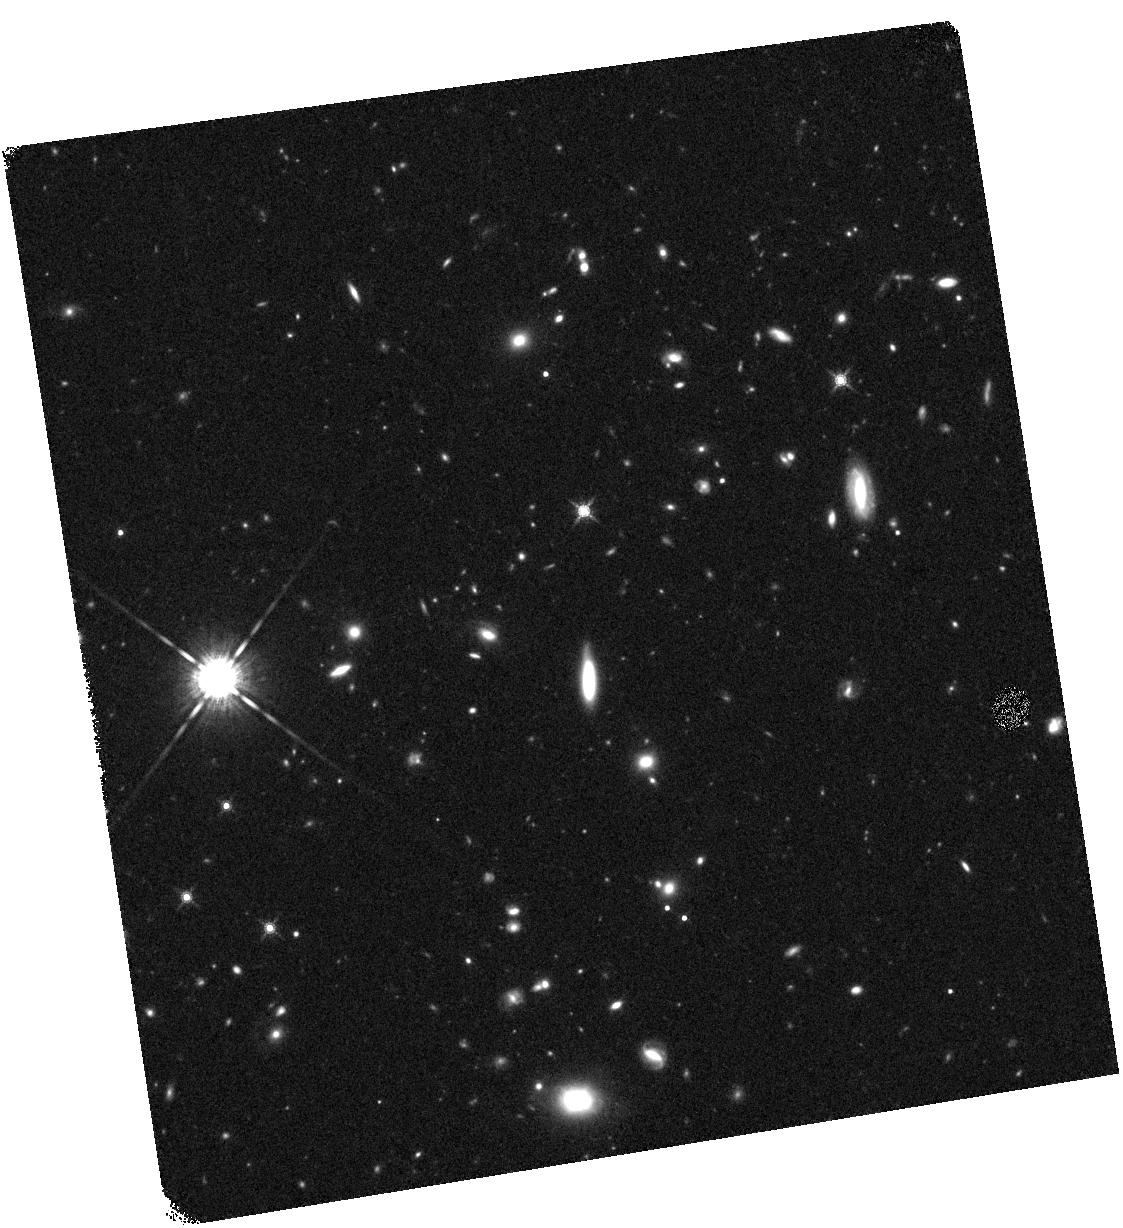
Target: GRB061007. Instrument: WFC3/IR. Filter: F160W. Exposure: 20 min. Observation ID: hst_12307_65_wfc3_ir_f160w_ibjv65

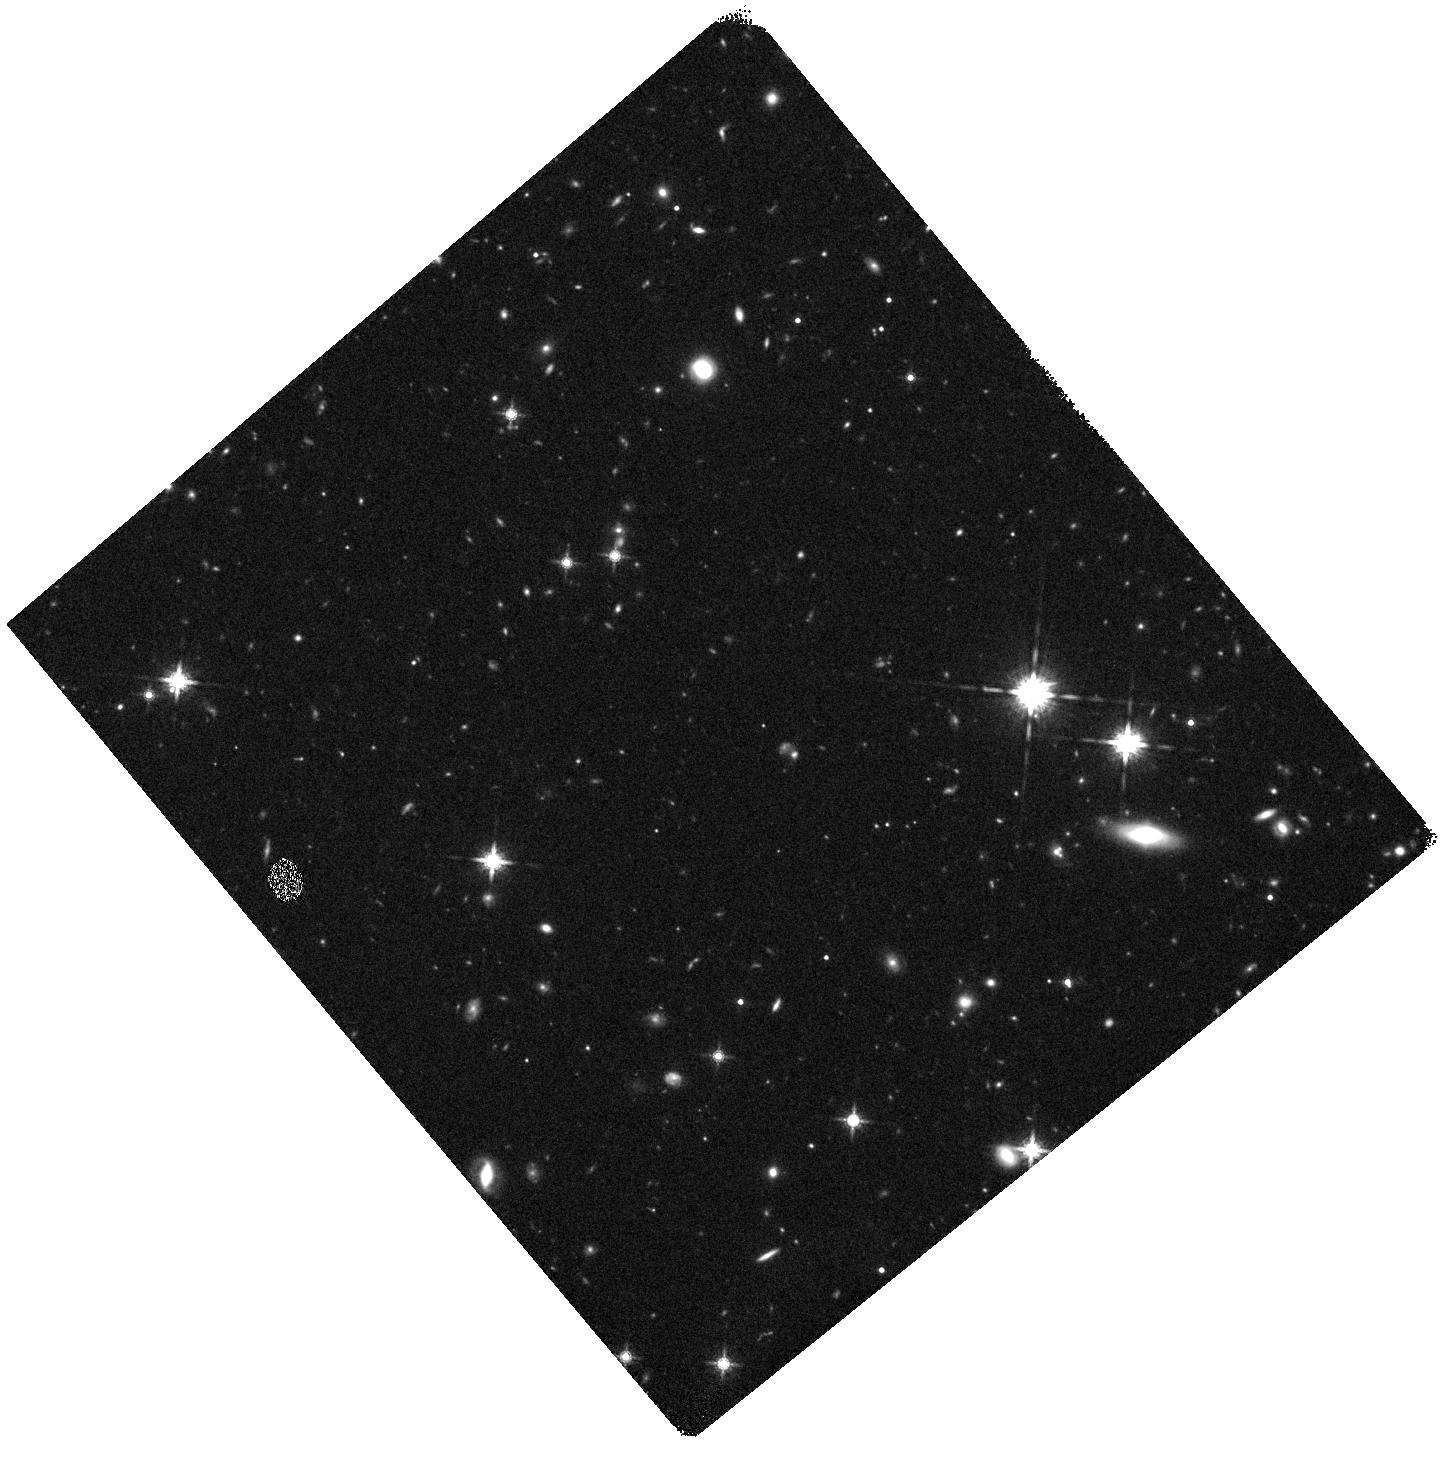
Target: GRB080319C. Instrument: WFC3/IR. Filter: F160W. Exposure: 20 min. Observation ID: hst_12307_41_wfc3_ir_f160w_ibjv41

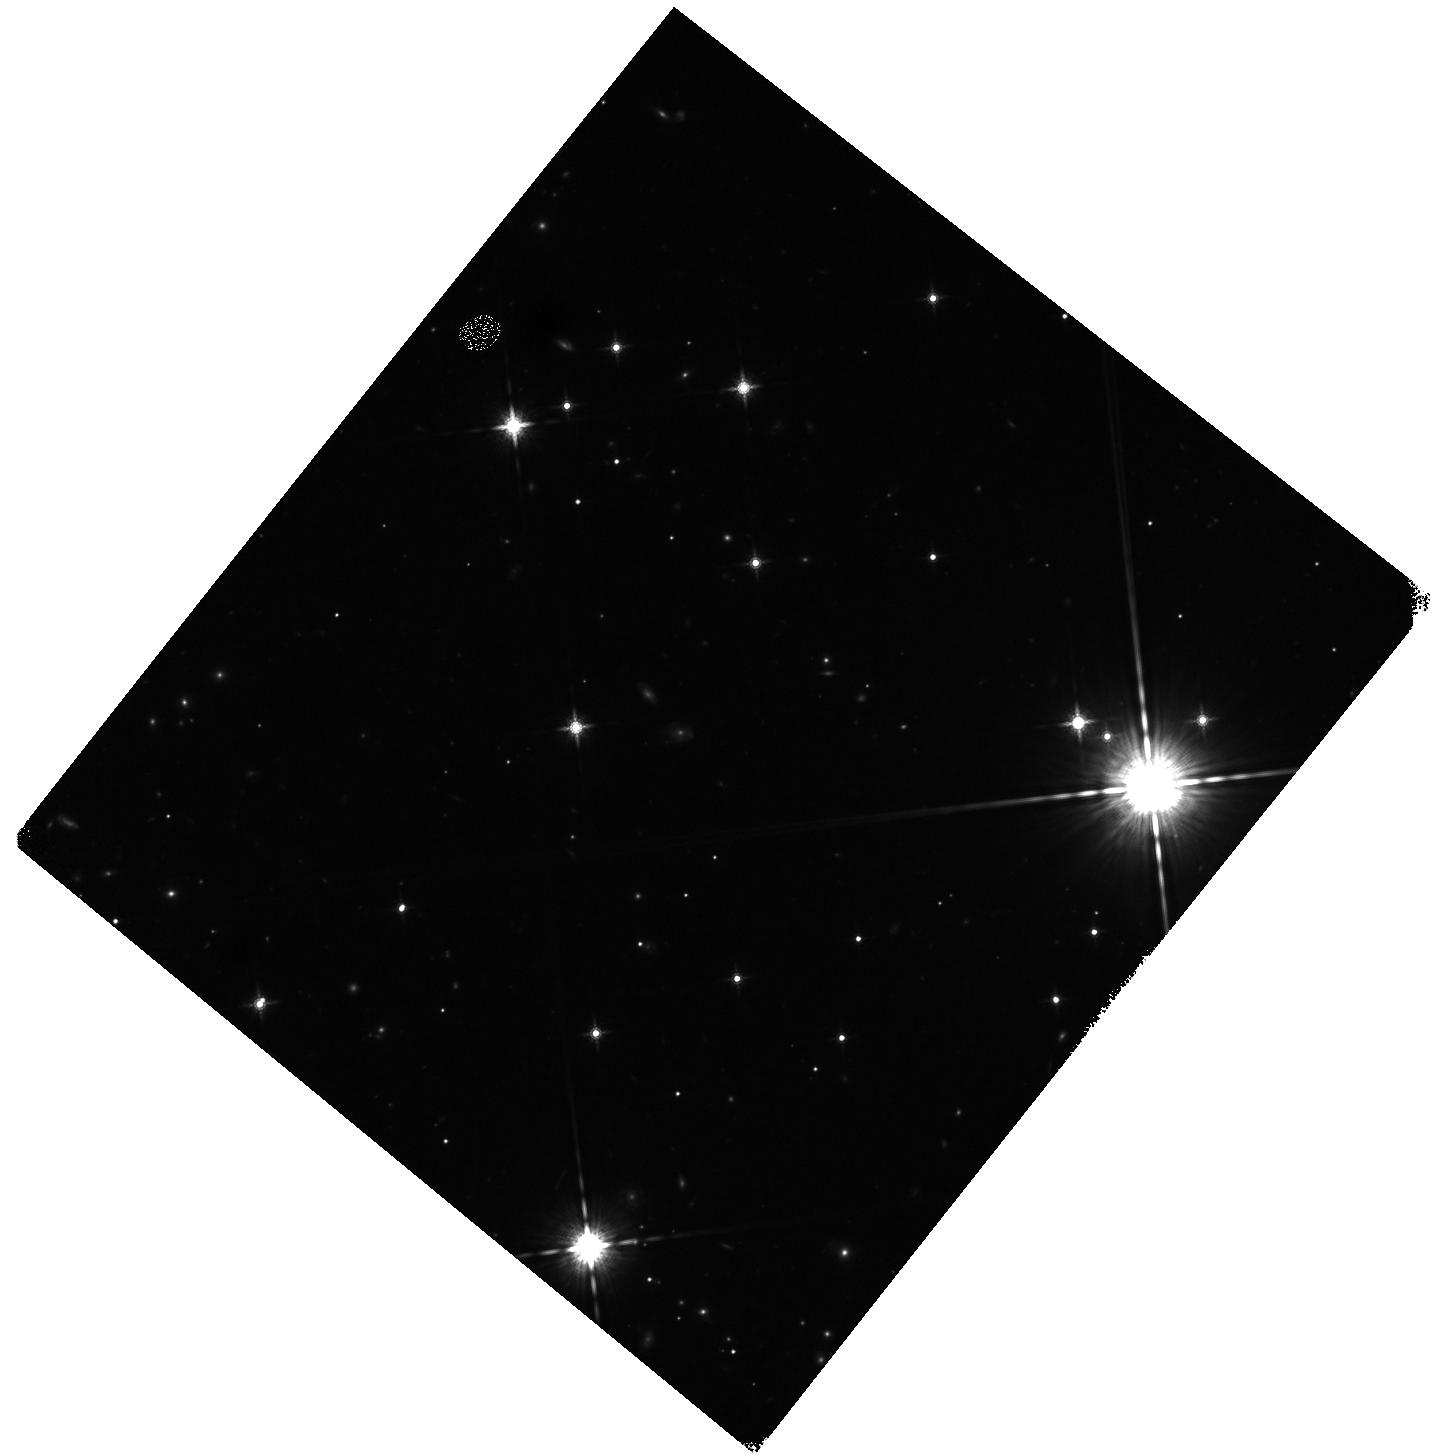
Target: GRB071122. Instrument: WFC3/IR. Filter: F160W. Exposure: 20 min. Observation ID: hst_12307_45_wfc3_ir_f160w_ibjv45

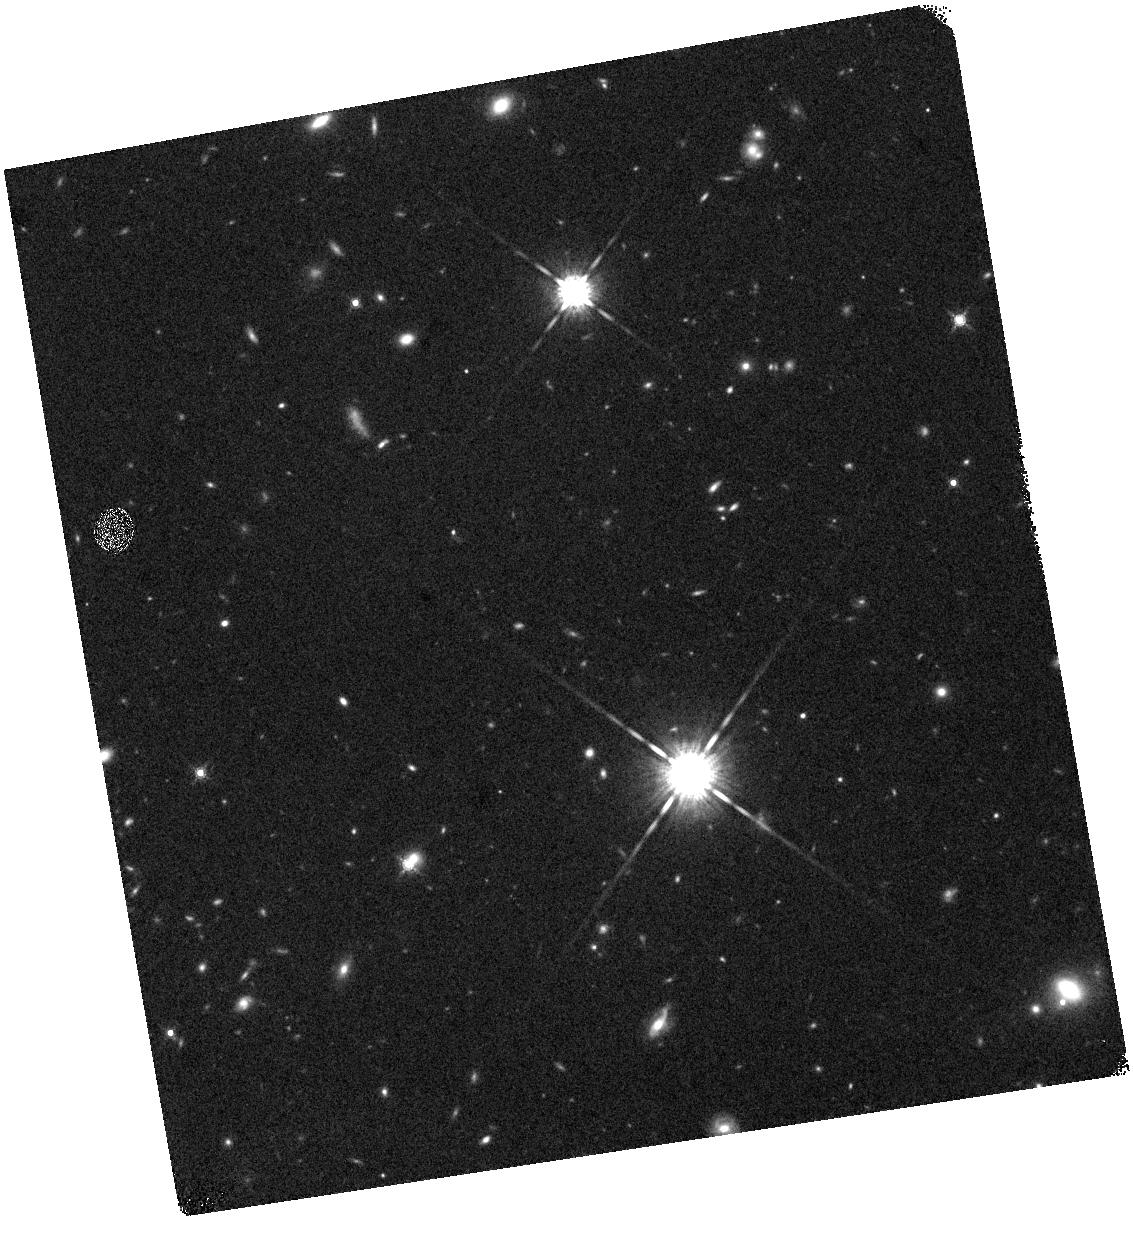
Target: GRB080710. Instrument: WFC3/IR. Filter: F160W. Exposure: 15 min. Observation ID: hst_12307_31_wfc3_ir_f160w_ibjv31

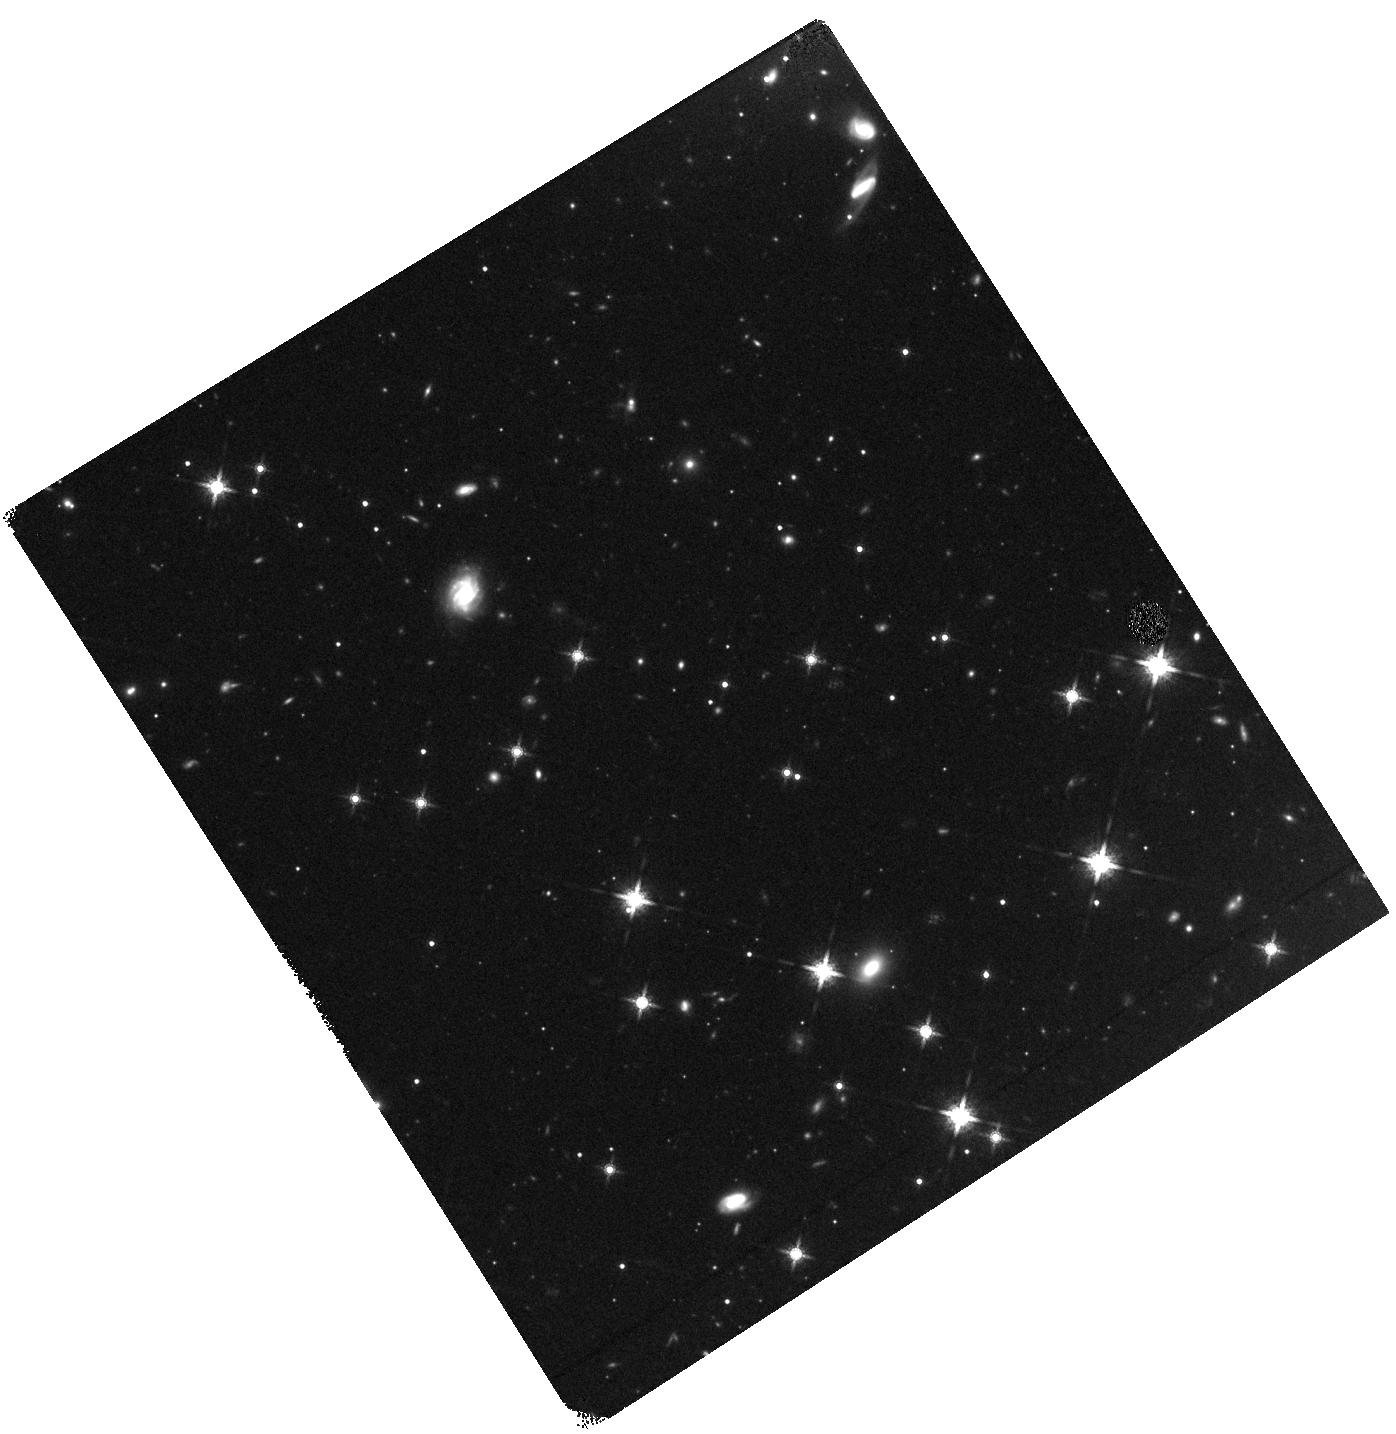
Target: GRB060729. Instrument: WFC3/IR. Filter: F160W. Exposure: 15 min. Observation ID: hst_12307_68_wfc3_ir_f160w_ibjv68

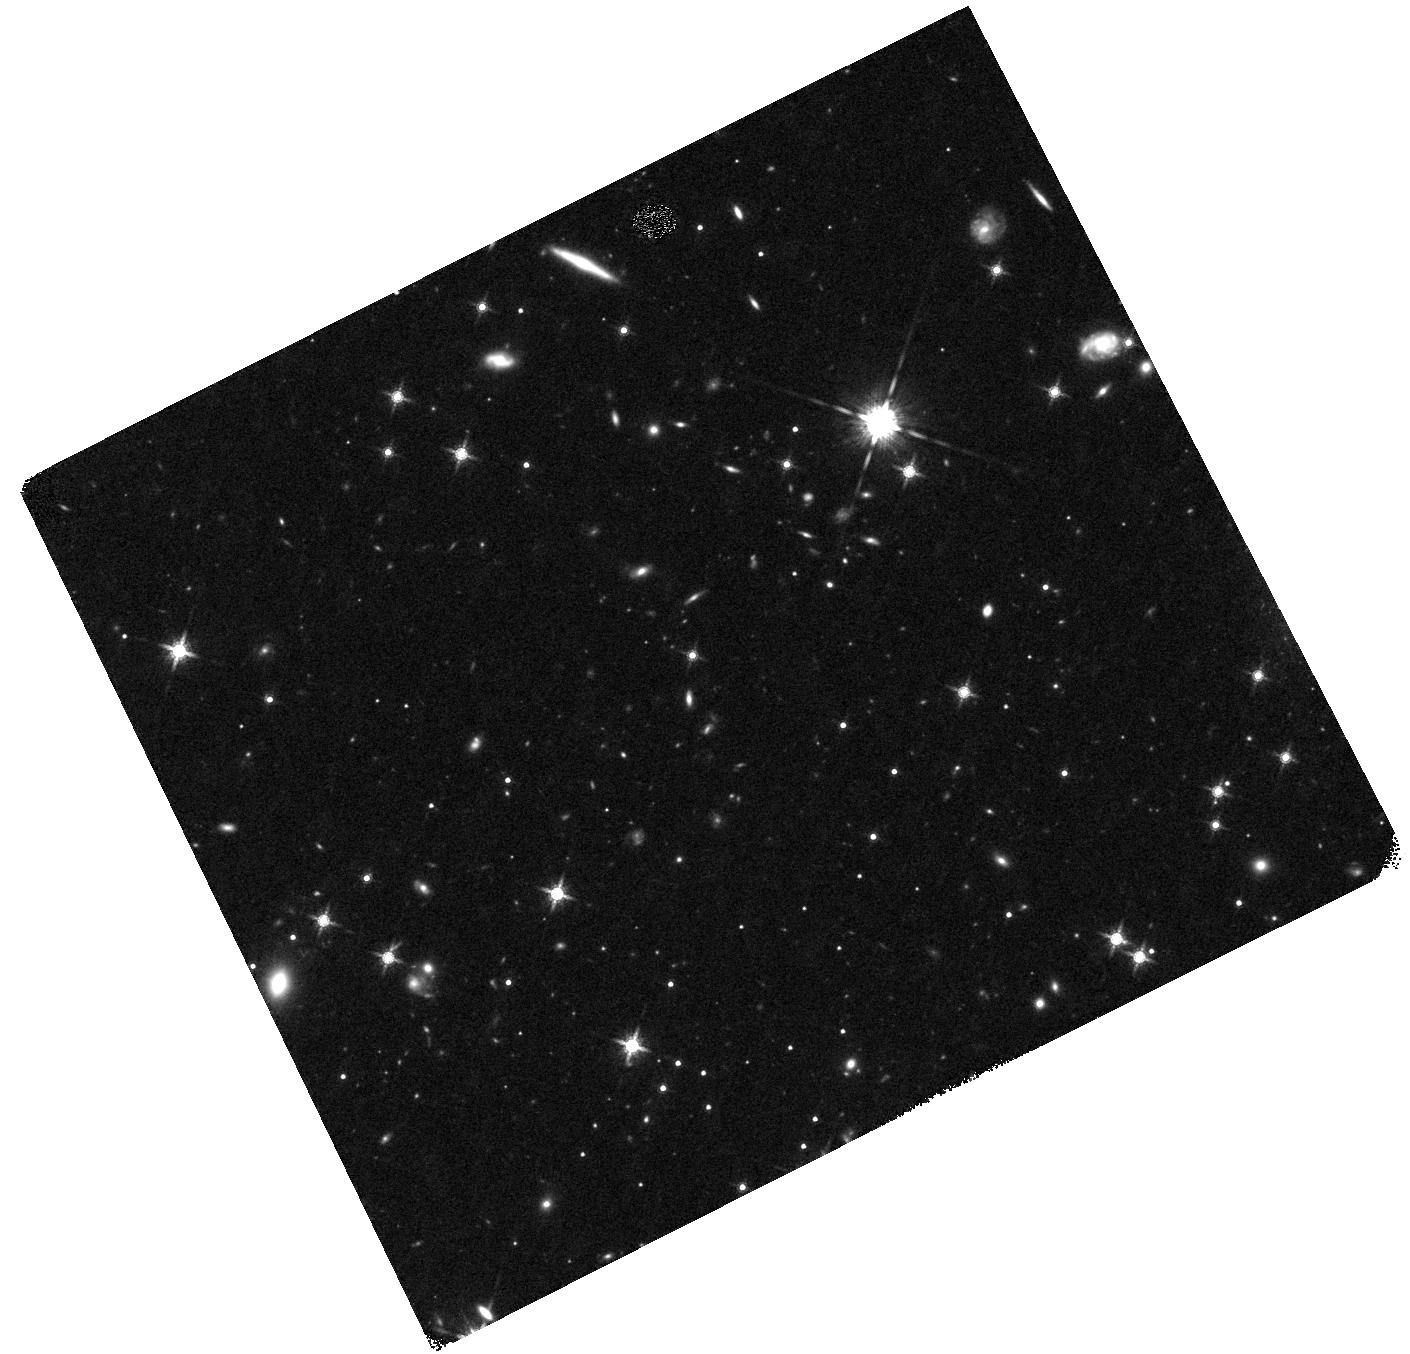
Target: GRB050315. Instrument: WFC3/IR. Filter: F160W. Exposure: 20 min. Observation ID: hst_12307_90_wfc3_ir_f160w_ibjv90

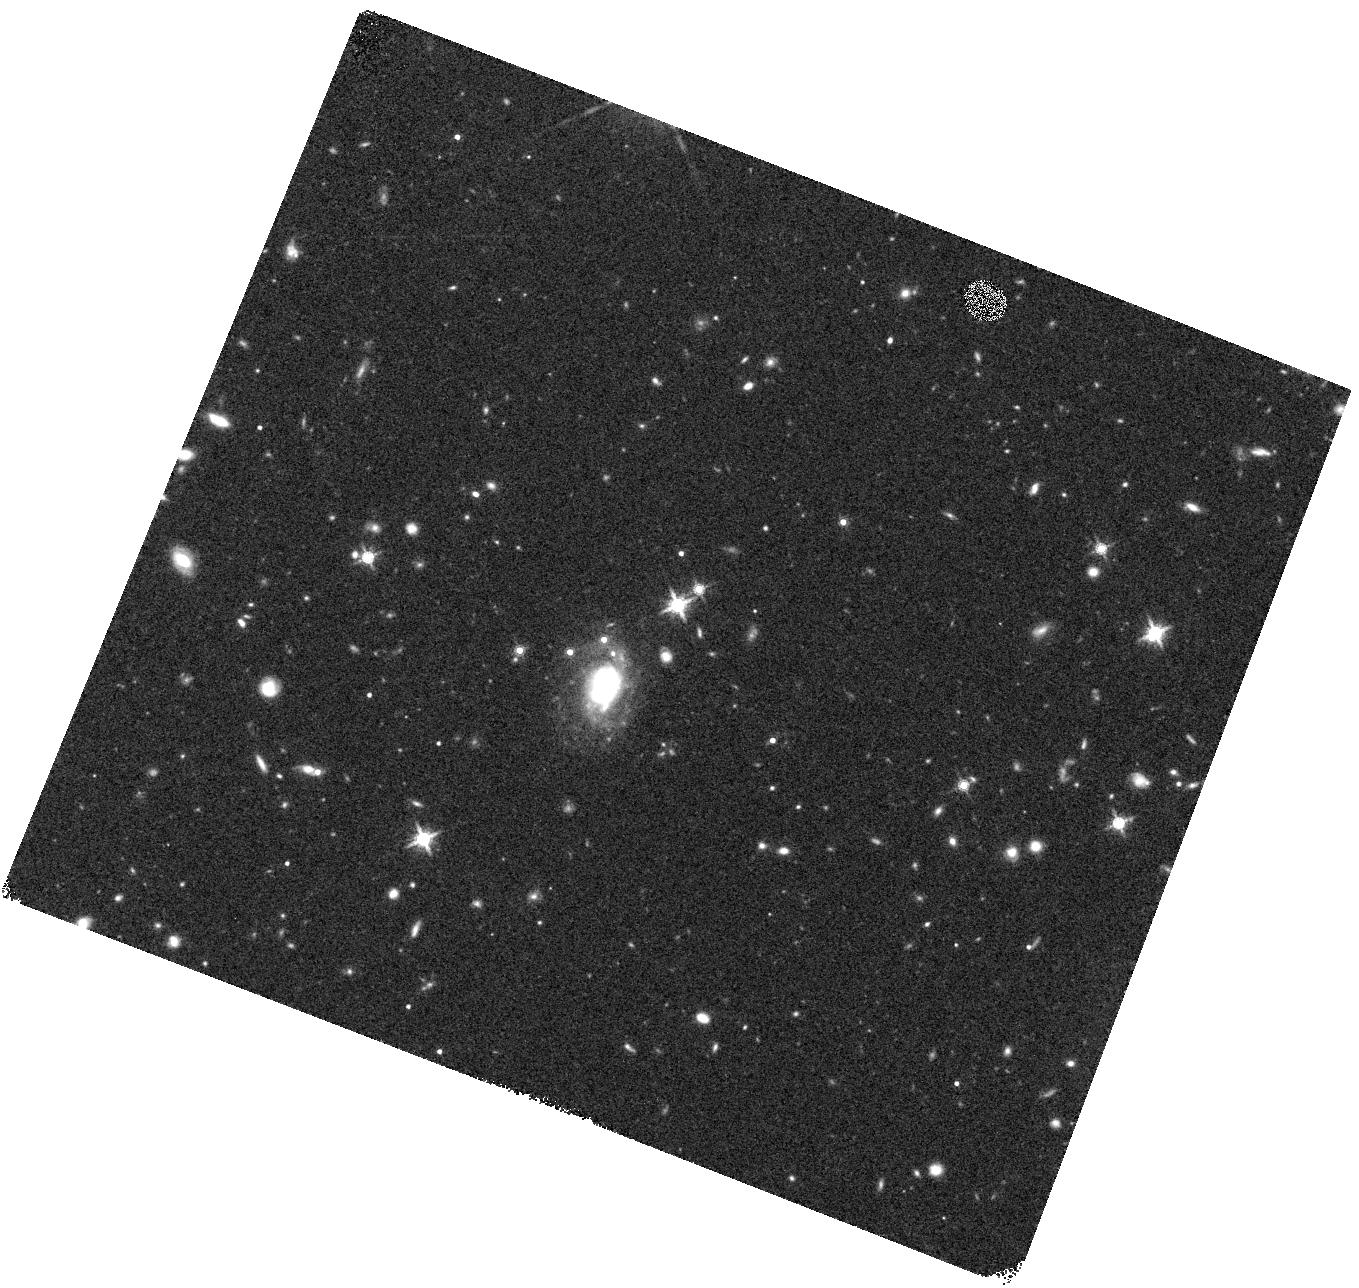
Target: GRB060505. Instrument: WFC3/IR. Filter: F160W. Exposure: 15 min. Observation ID: hst_12307_75_wfc3_ir_f160w_ibjv75

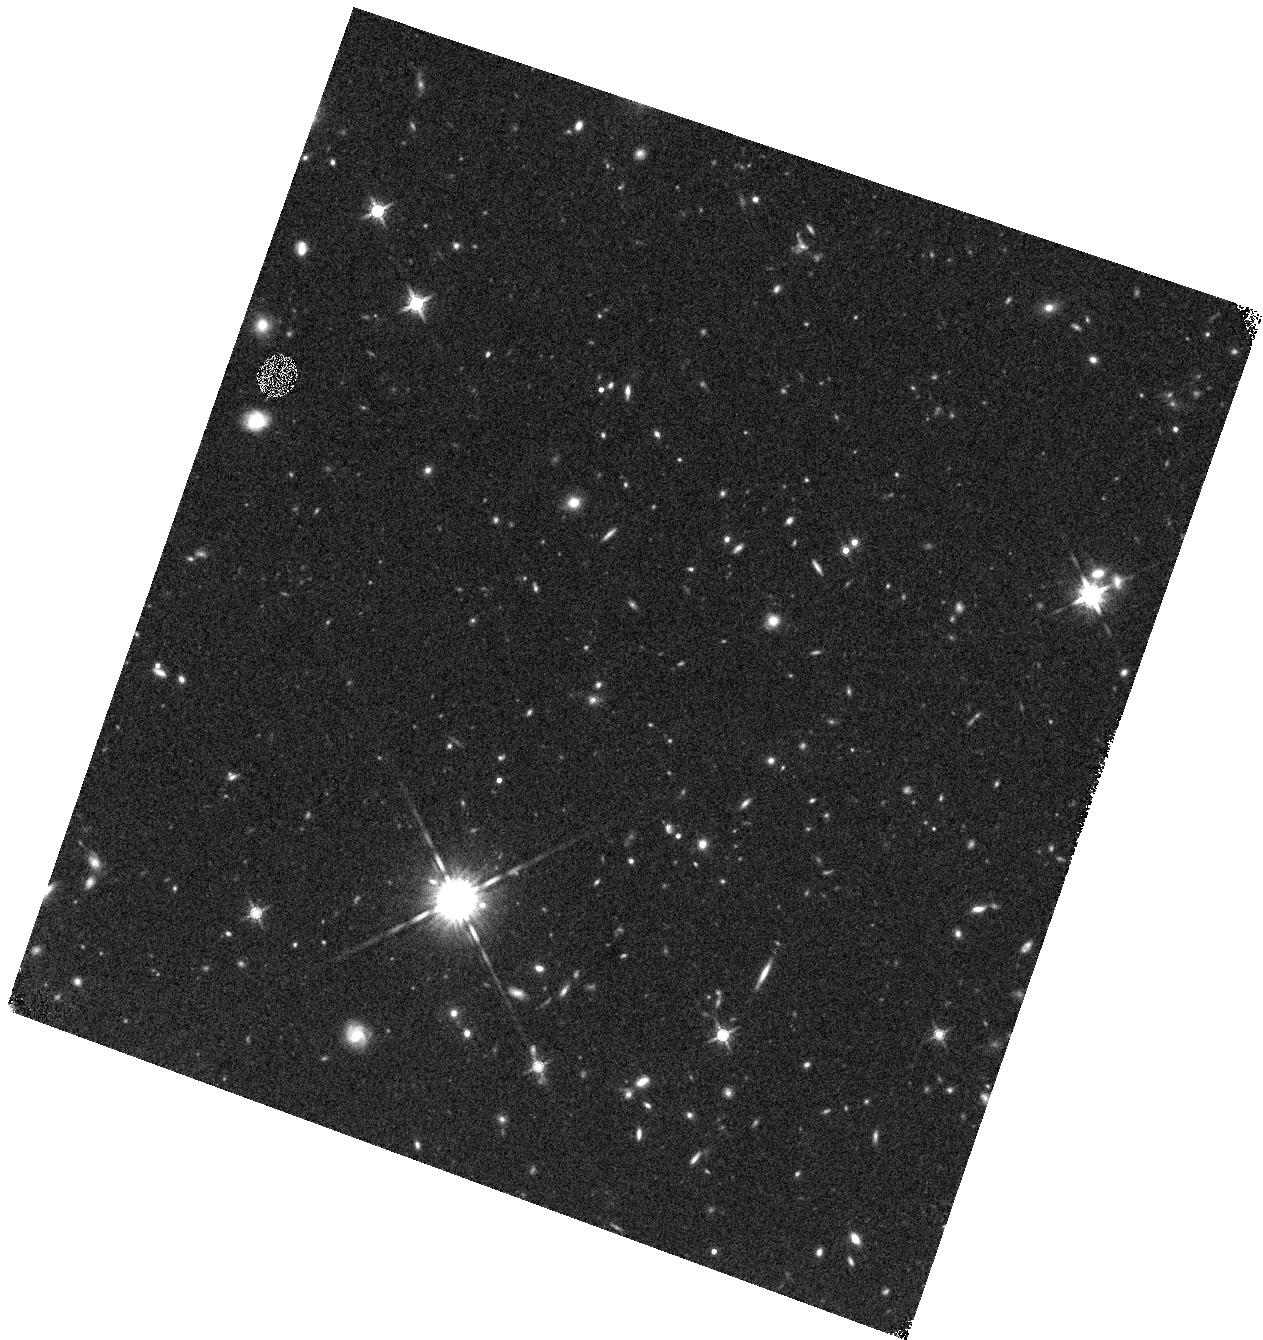
Target: GRB070318. Instrument: WFC3/IR. Filter: F160W. Exposure: 15 min. Observation ID: hst_12307_59_wfc3_ir_f160w_ibjv59

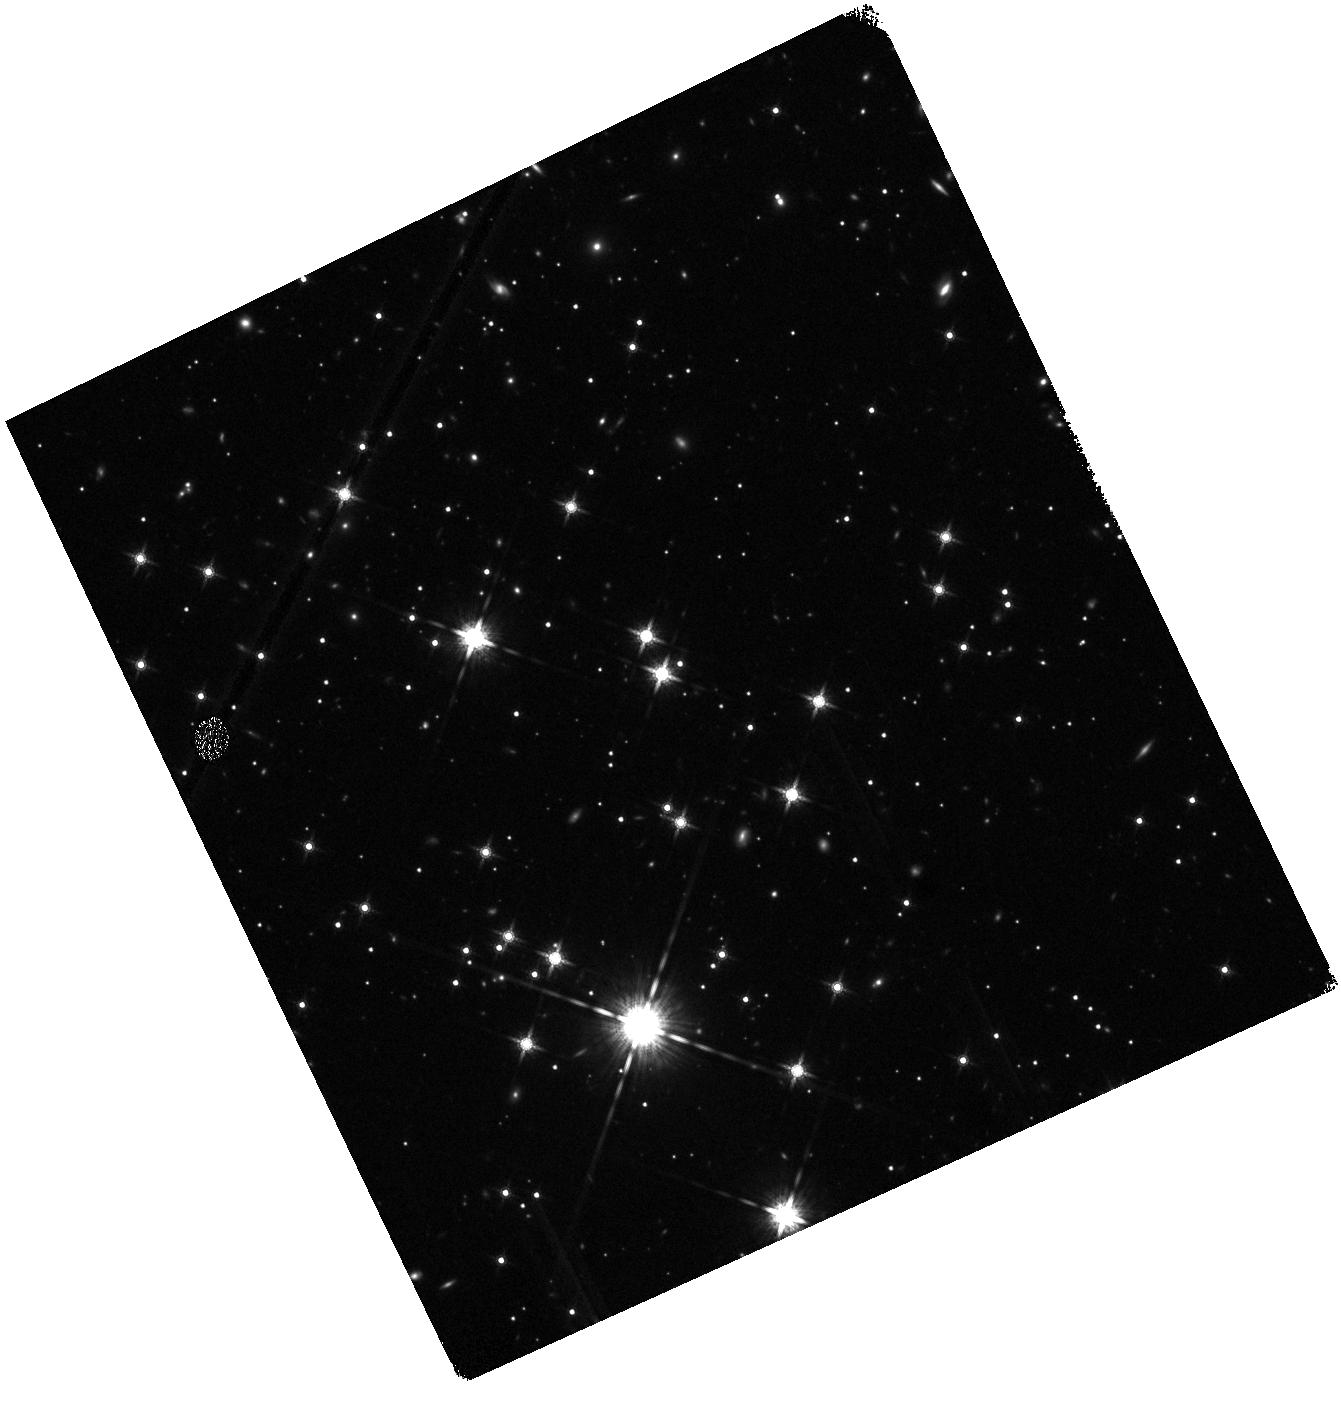
Target: GRB081008. Instrument: WFC3/IR. Filter: F160W. Exposure: 20 min. Observation ID: hst_12307_23_wfc3_ir_f160w_ibjv23

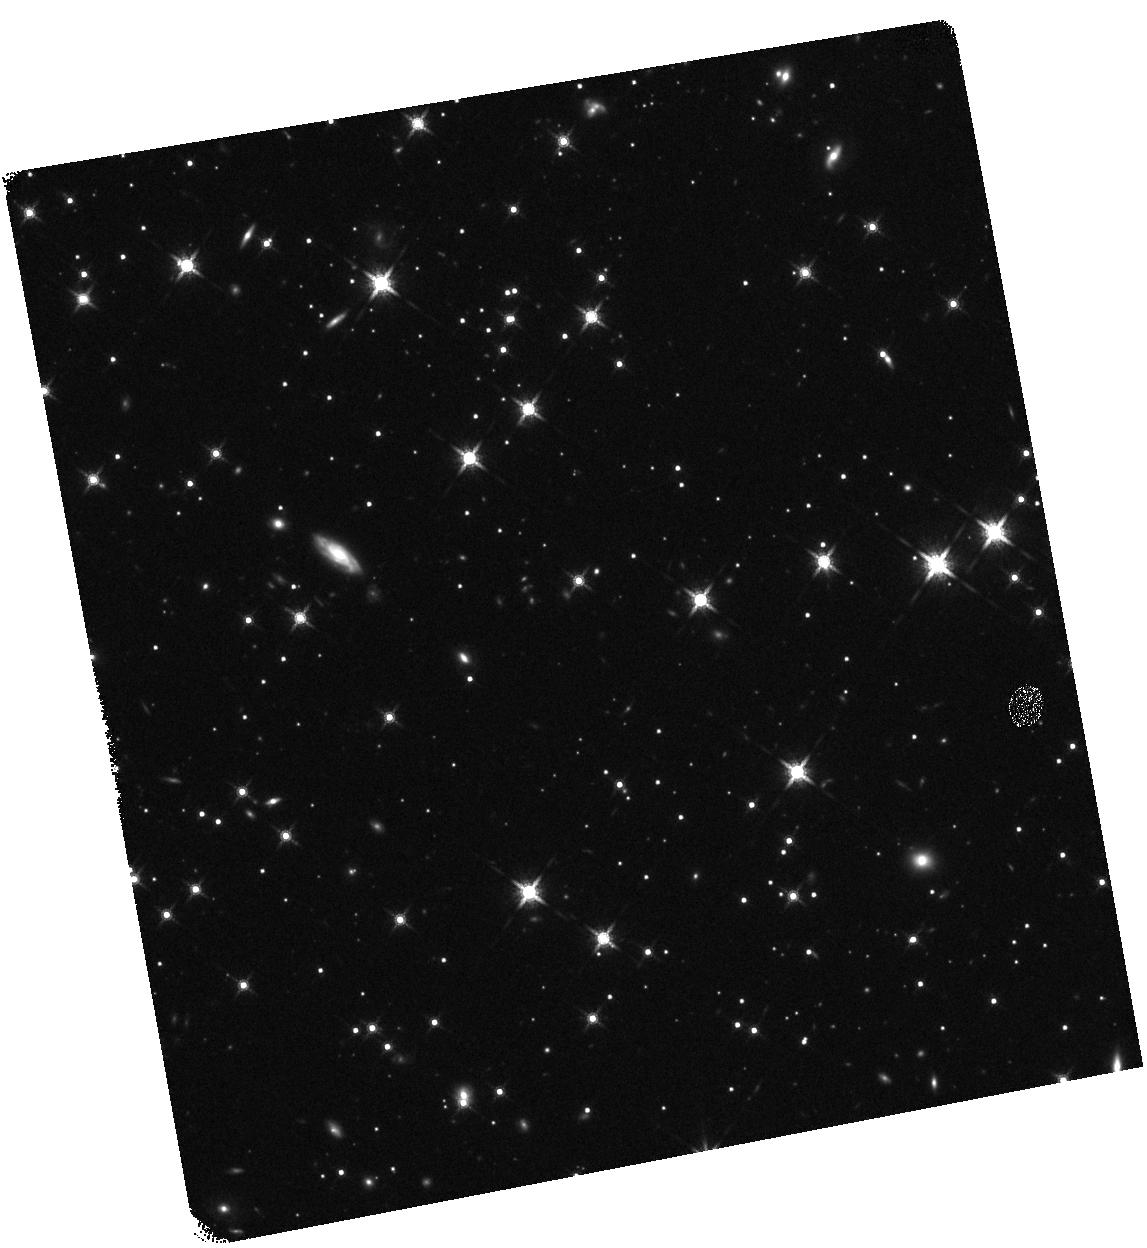
Target: GRB080520. Instrument: WFC3/IR. Filter: F160W. Exposure: 20 min. Observation ID: hst_12307_36_wfc3_ir_f160w_ibjv36

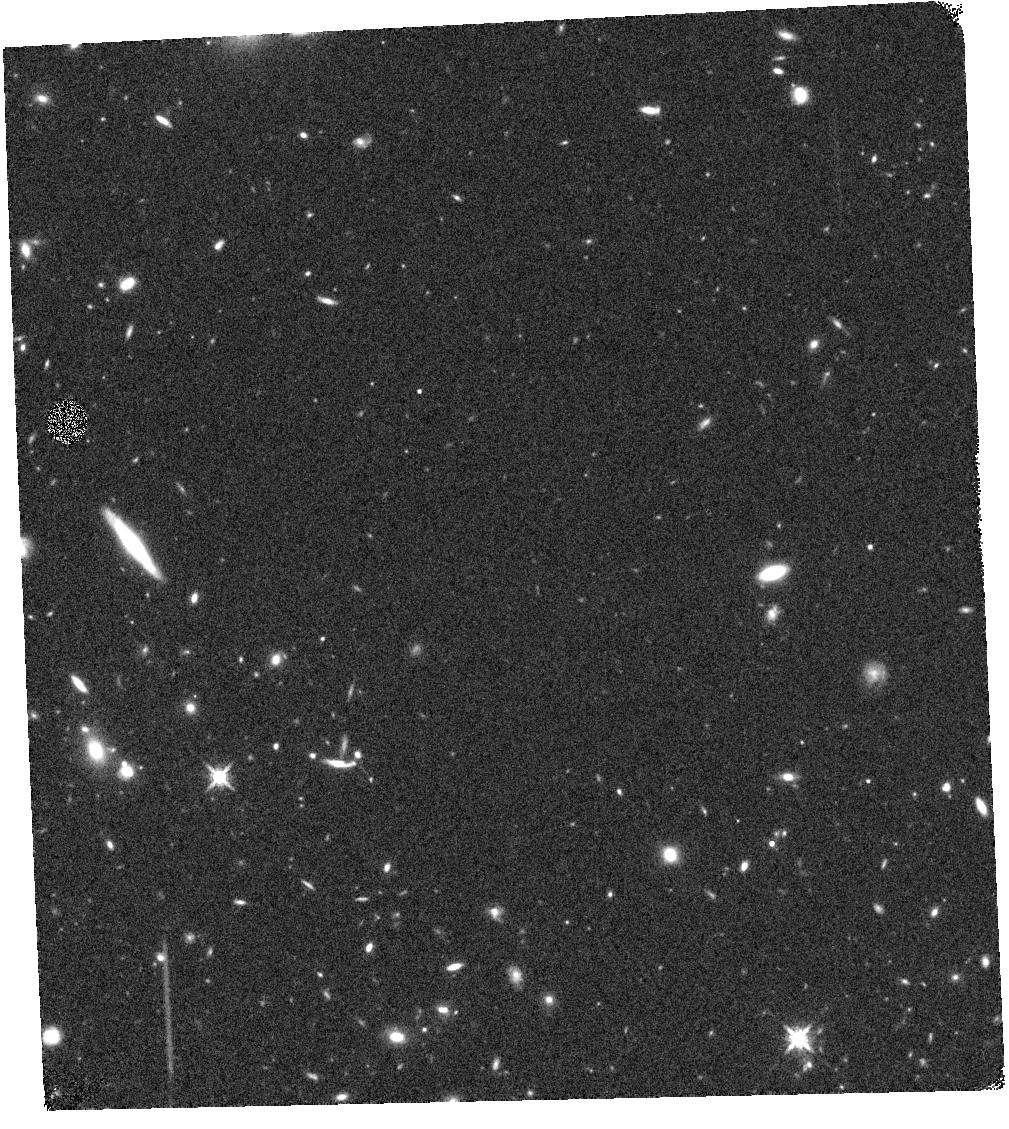
Target: GRB080603B. Instrument: WFC3/IR. Filter: F160W. Exposure: 27 min. Observation ID: hst_12307_35_wfc3_ir_f160w_ibjv35

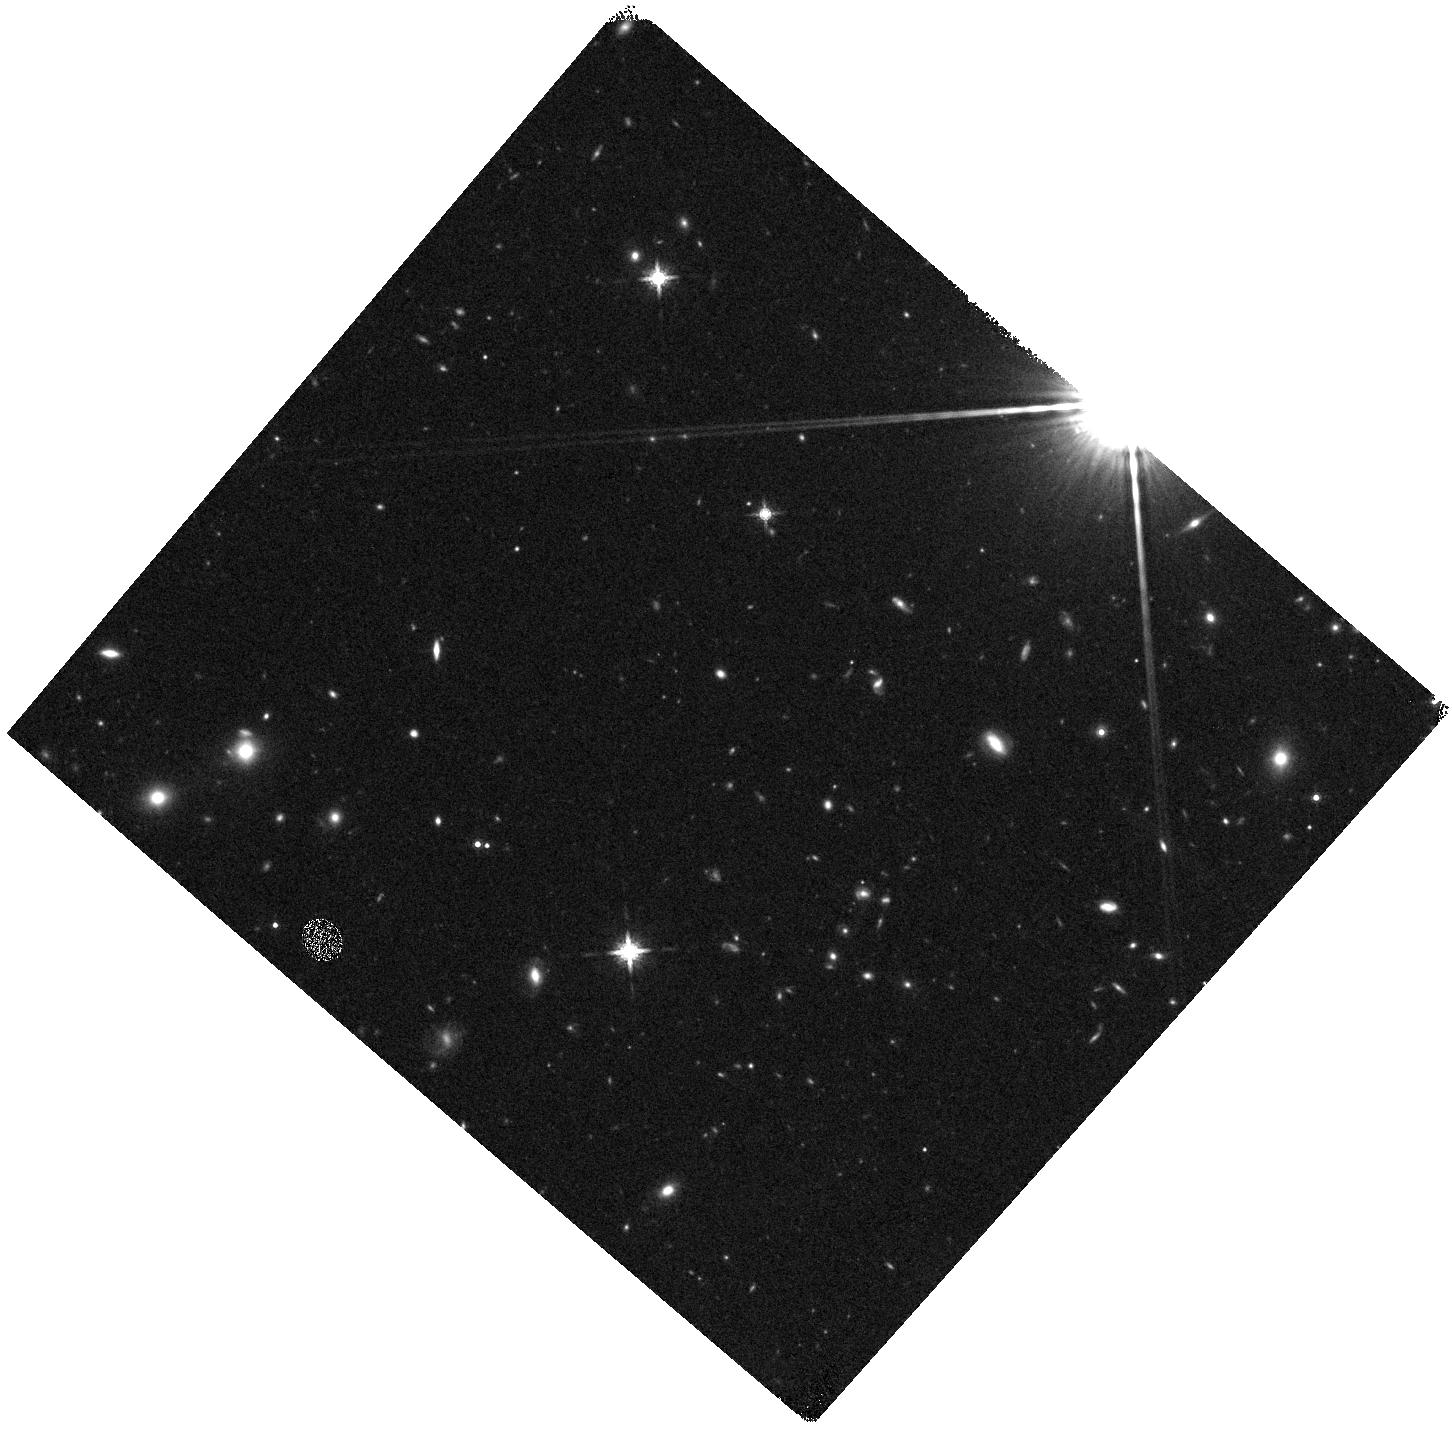
Target: GRB080430. Instrument: WFC3/IR. Filter: F160W. Exposure: 15 min. Observation ID: hst_12307_37_wfc3_ir_f160w_ibjv37

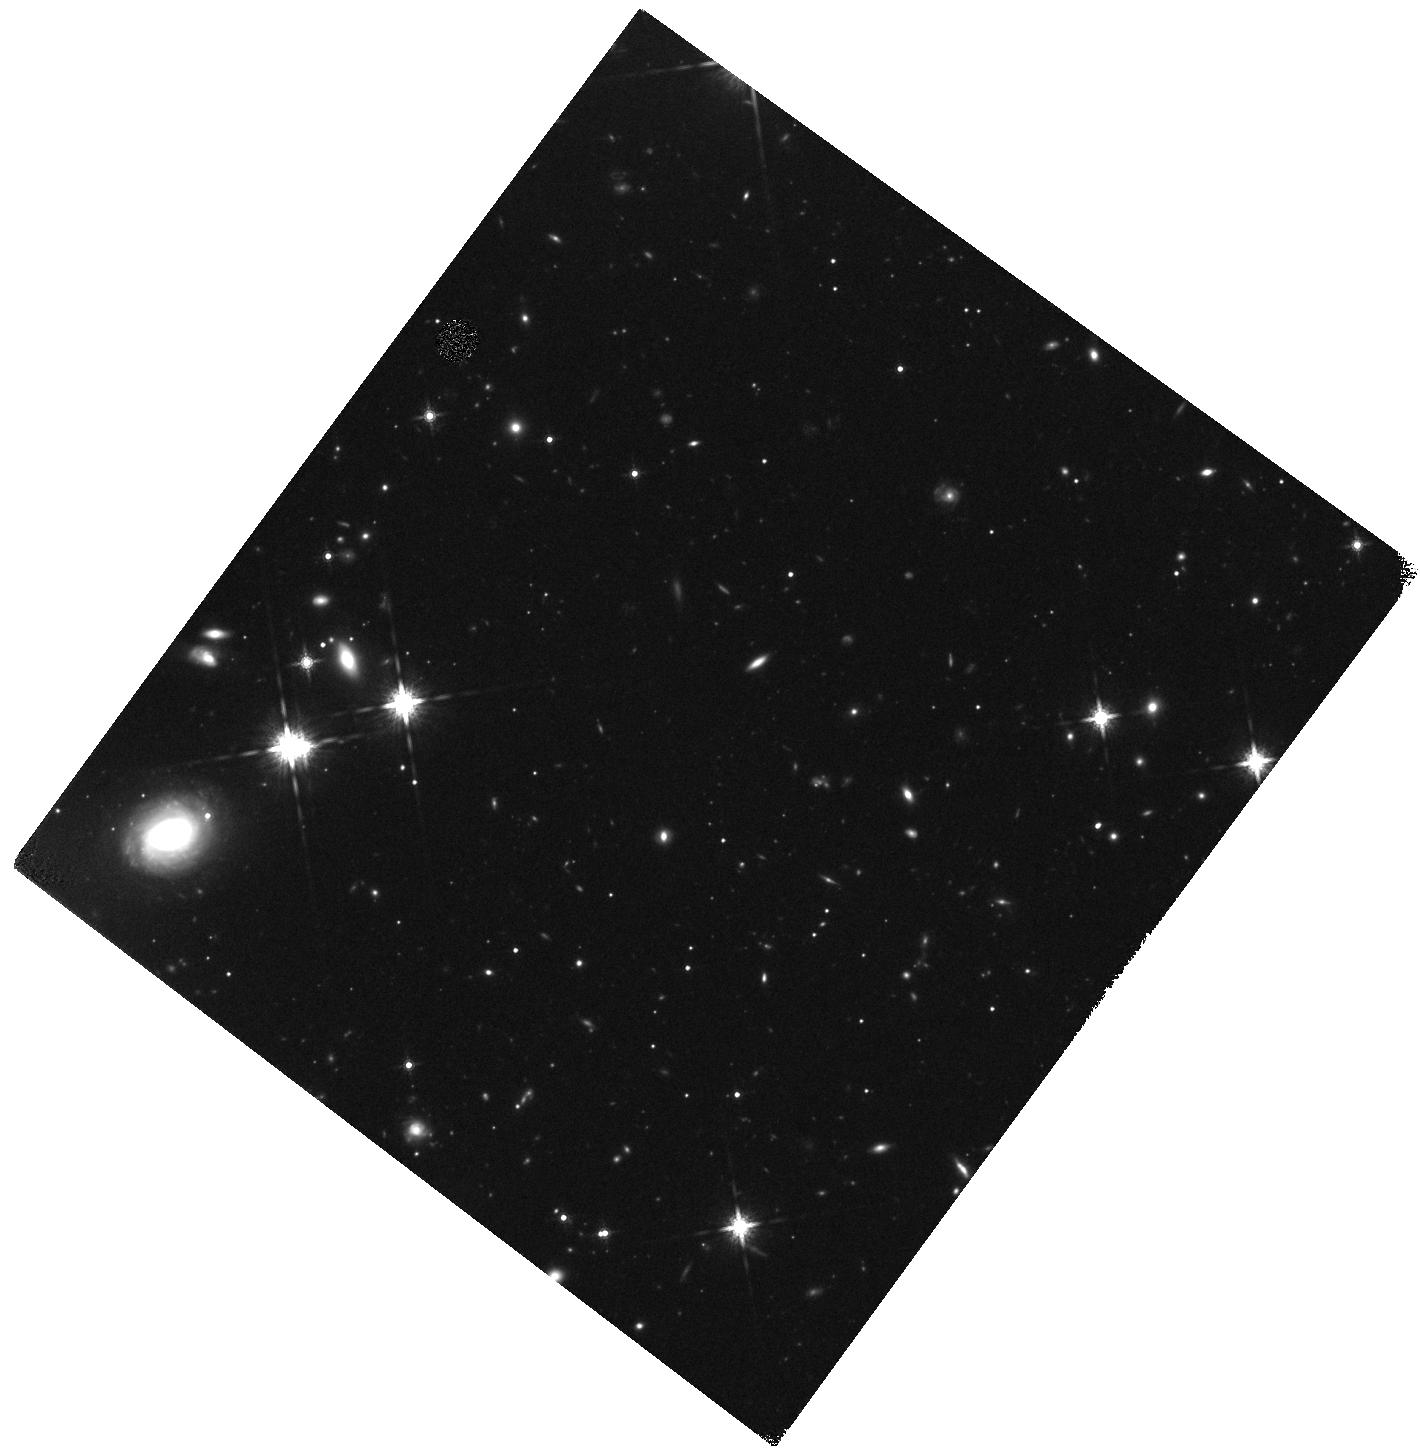
Target: GRB081121. Instrument: WFC3/IR. Filter: F160W. Exposure: 27 min. Observation ID: hst_12307_21_wfc3_ir_f160w_ibjv21

A public SNAPSHOT survey of gamma-ray burst host galaxies (PI: Levan, Andrew James)

We propose to conduct a public infrared survey of the host galaxies of Swift selected gamma-ray bursts (GRBs) at z<3. By obtaining deep, diffraction limited imaging in the IR we will complete detections for the host galaxies, and in concert with our extensive ground based afterglow and host programmes will compile a detailed catalog of the properties of high-z galaxies selected by GRBs. In particular these observations will enable us to study the colours, luminosities and morphologies of the galaxies. This in turn informs studies of the nature of the progenitors and the role of GRBs as probes of star formation across cosmic history. Ultimately it provides a product of legacy value which will greatly complement further studies with next generation facilities such as ALMA and JWST.